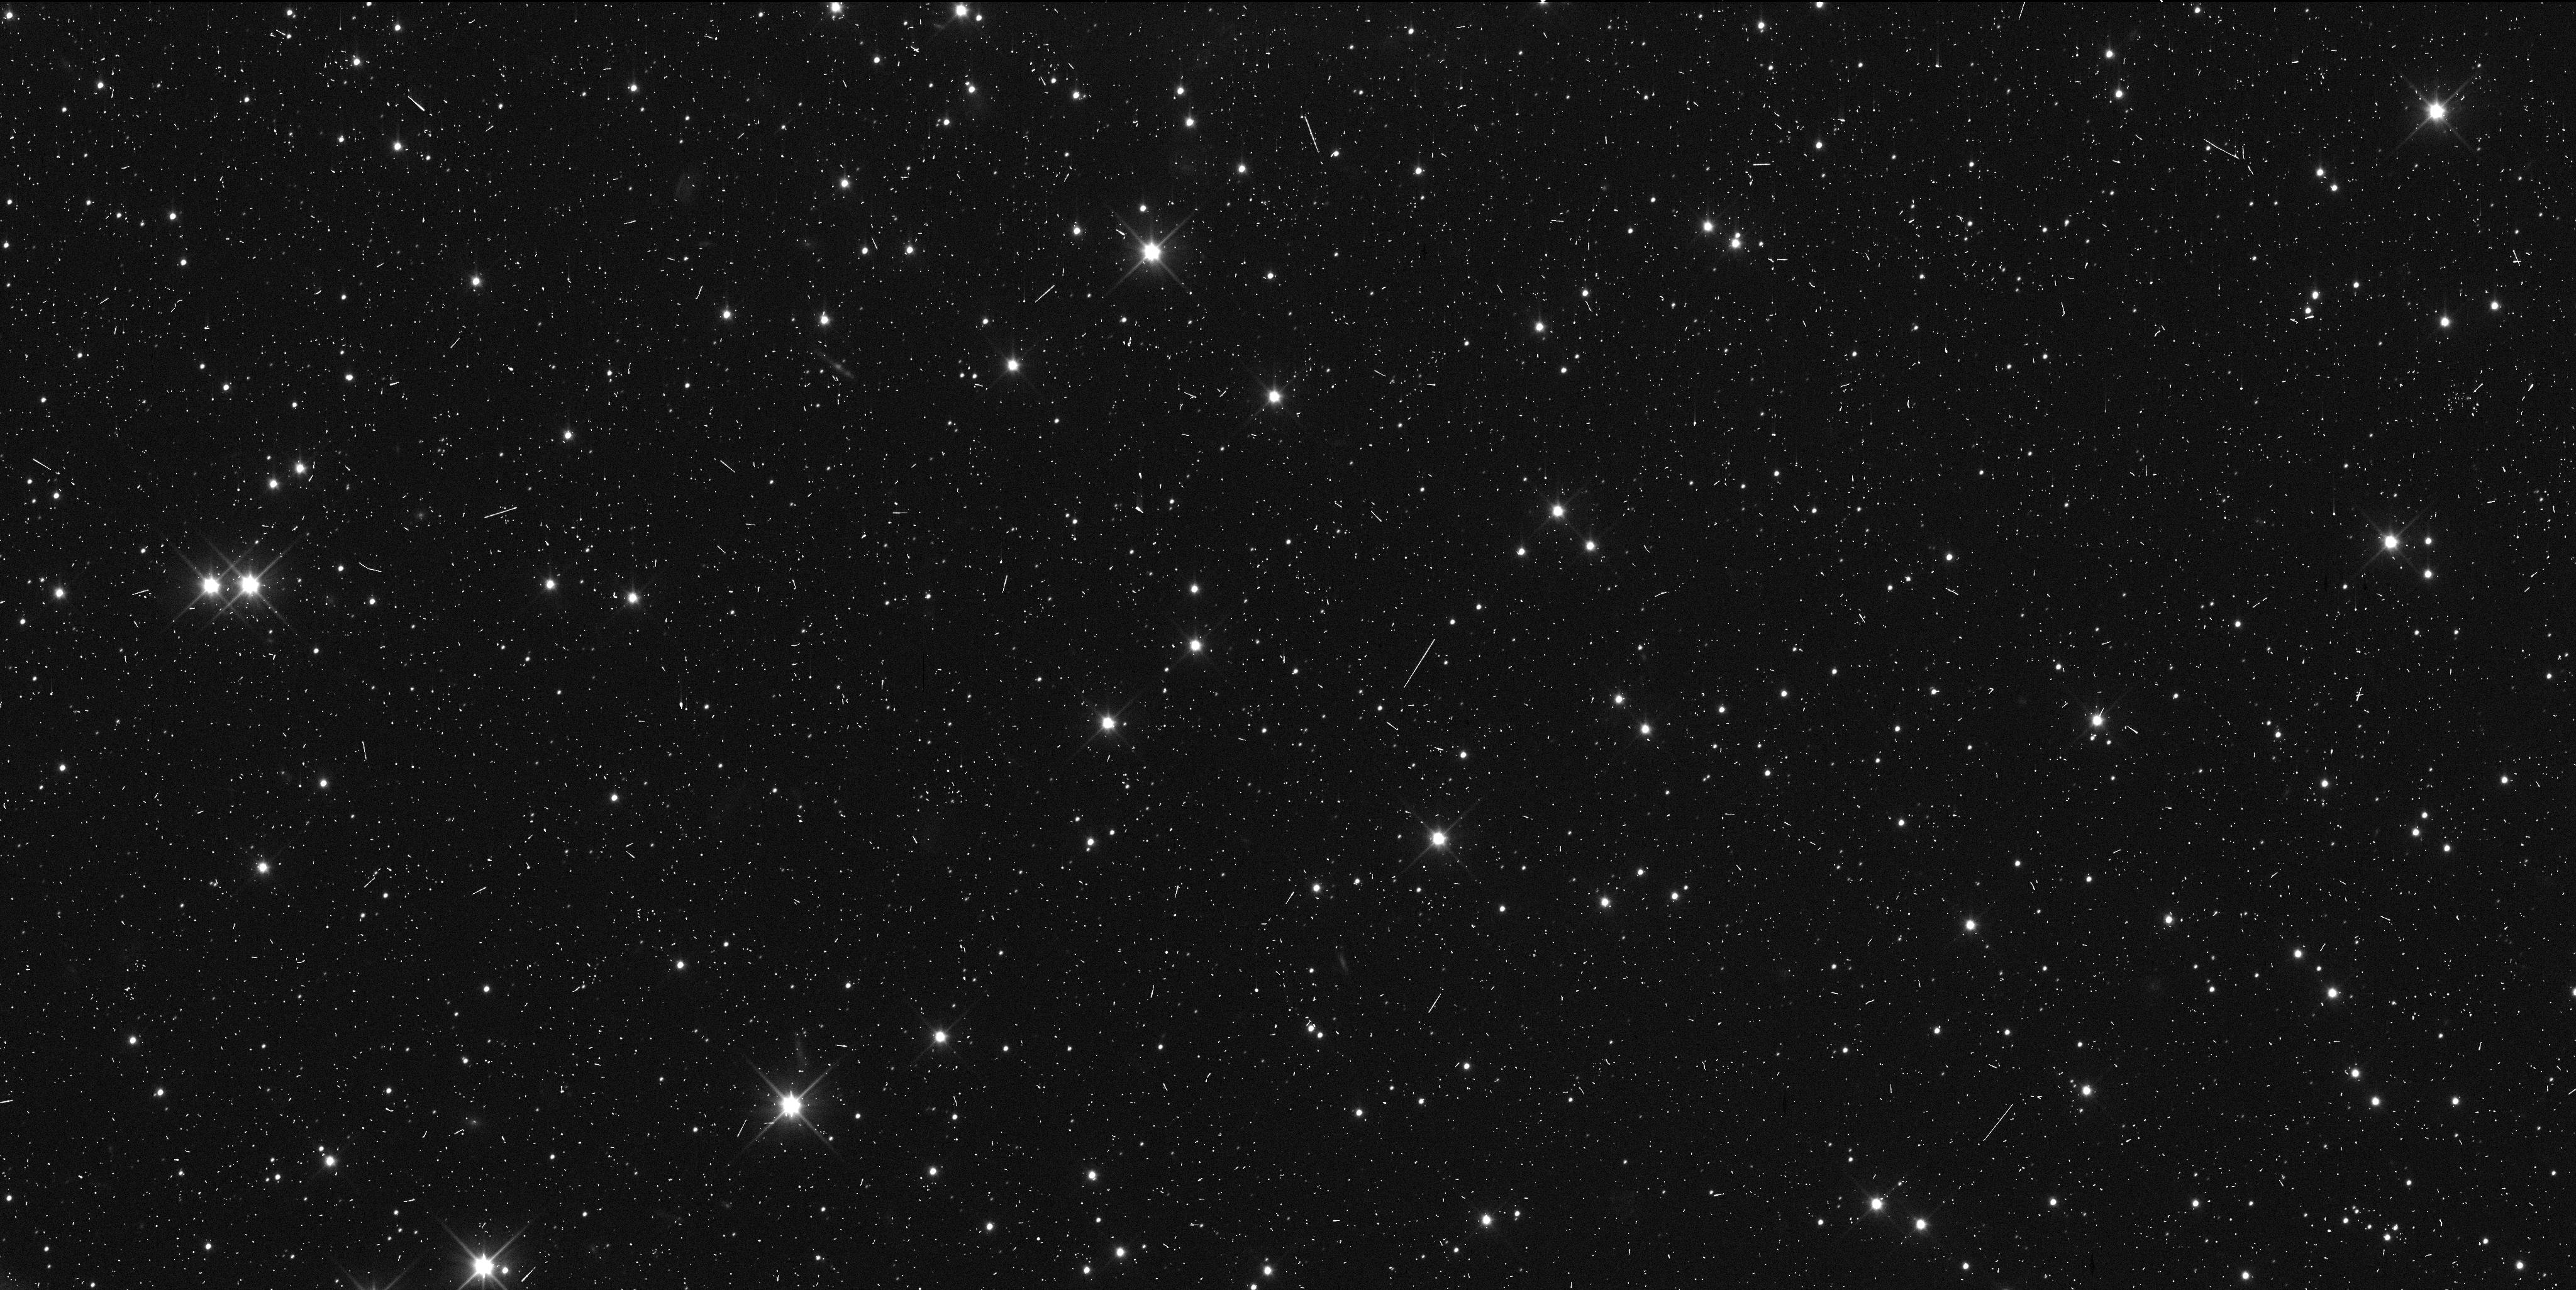
Target: 486958-E. Instrument: WFC3/UVIS. Filter: F350LP. Exposure: 6 min. Observation ID: ids613r6q

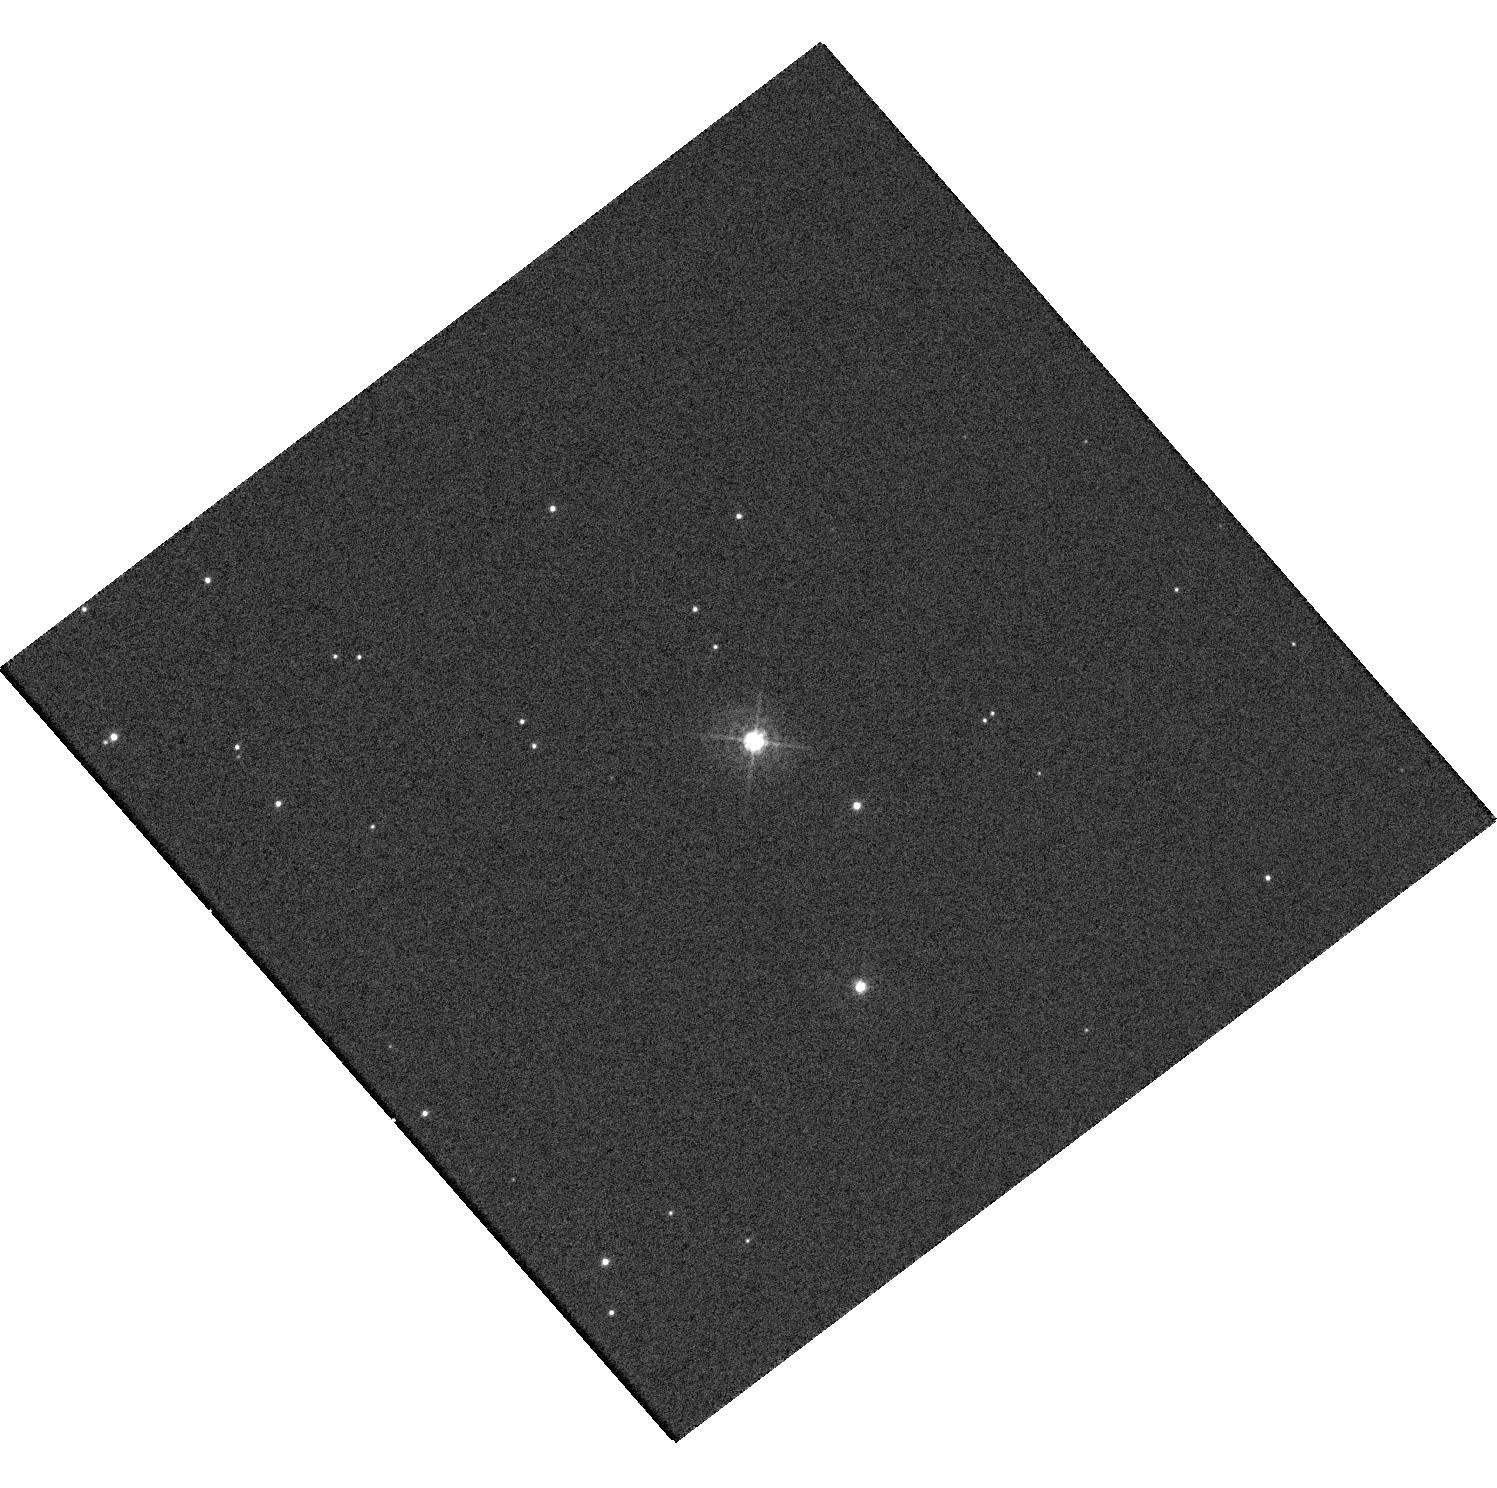
Target: MU20180804. Instrument: WFC3/UVIS. Filter: F438W. Exposure: 1 min. Observation ID: hst_15450_15_wfc3_uvis_f438w_ids615

New Horizons support observations for 2014MU69 encounterWFC3WFCa (PI: Buie, Marc W.)

We propose observations in support of the upcoming New Horizons encounter for 2014MU69. One visit is for support observations of a star to be occulted by 2014MU69 on 2018 August 4 from which ultra-precise astrometry and shape information about the target can be derived. The second visit is for a backup epoch of astrometry on 2014MU69 itself at the end of the 2018 observing window at a time when New Horizons will also be observing the target.